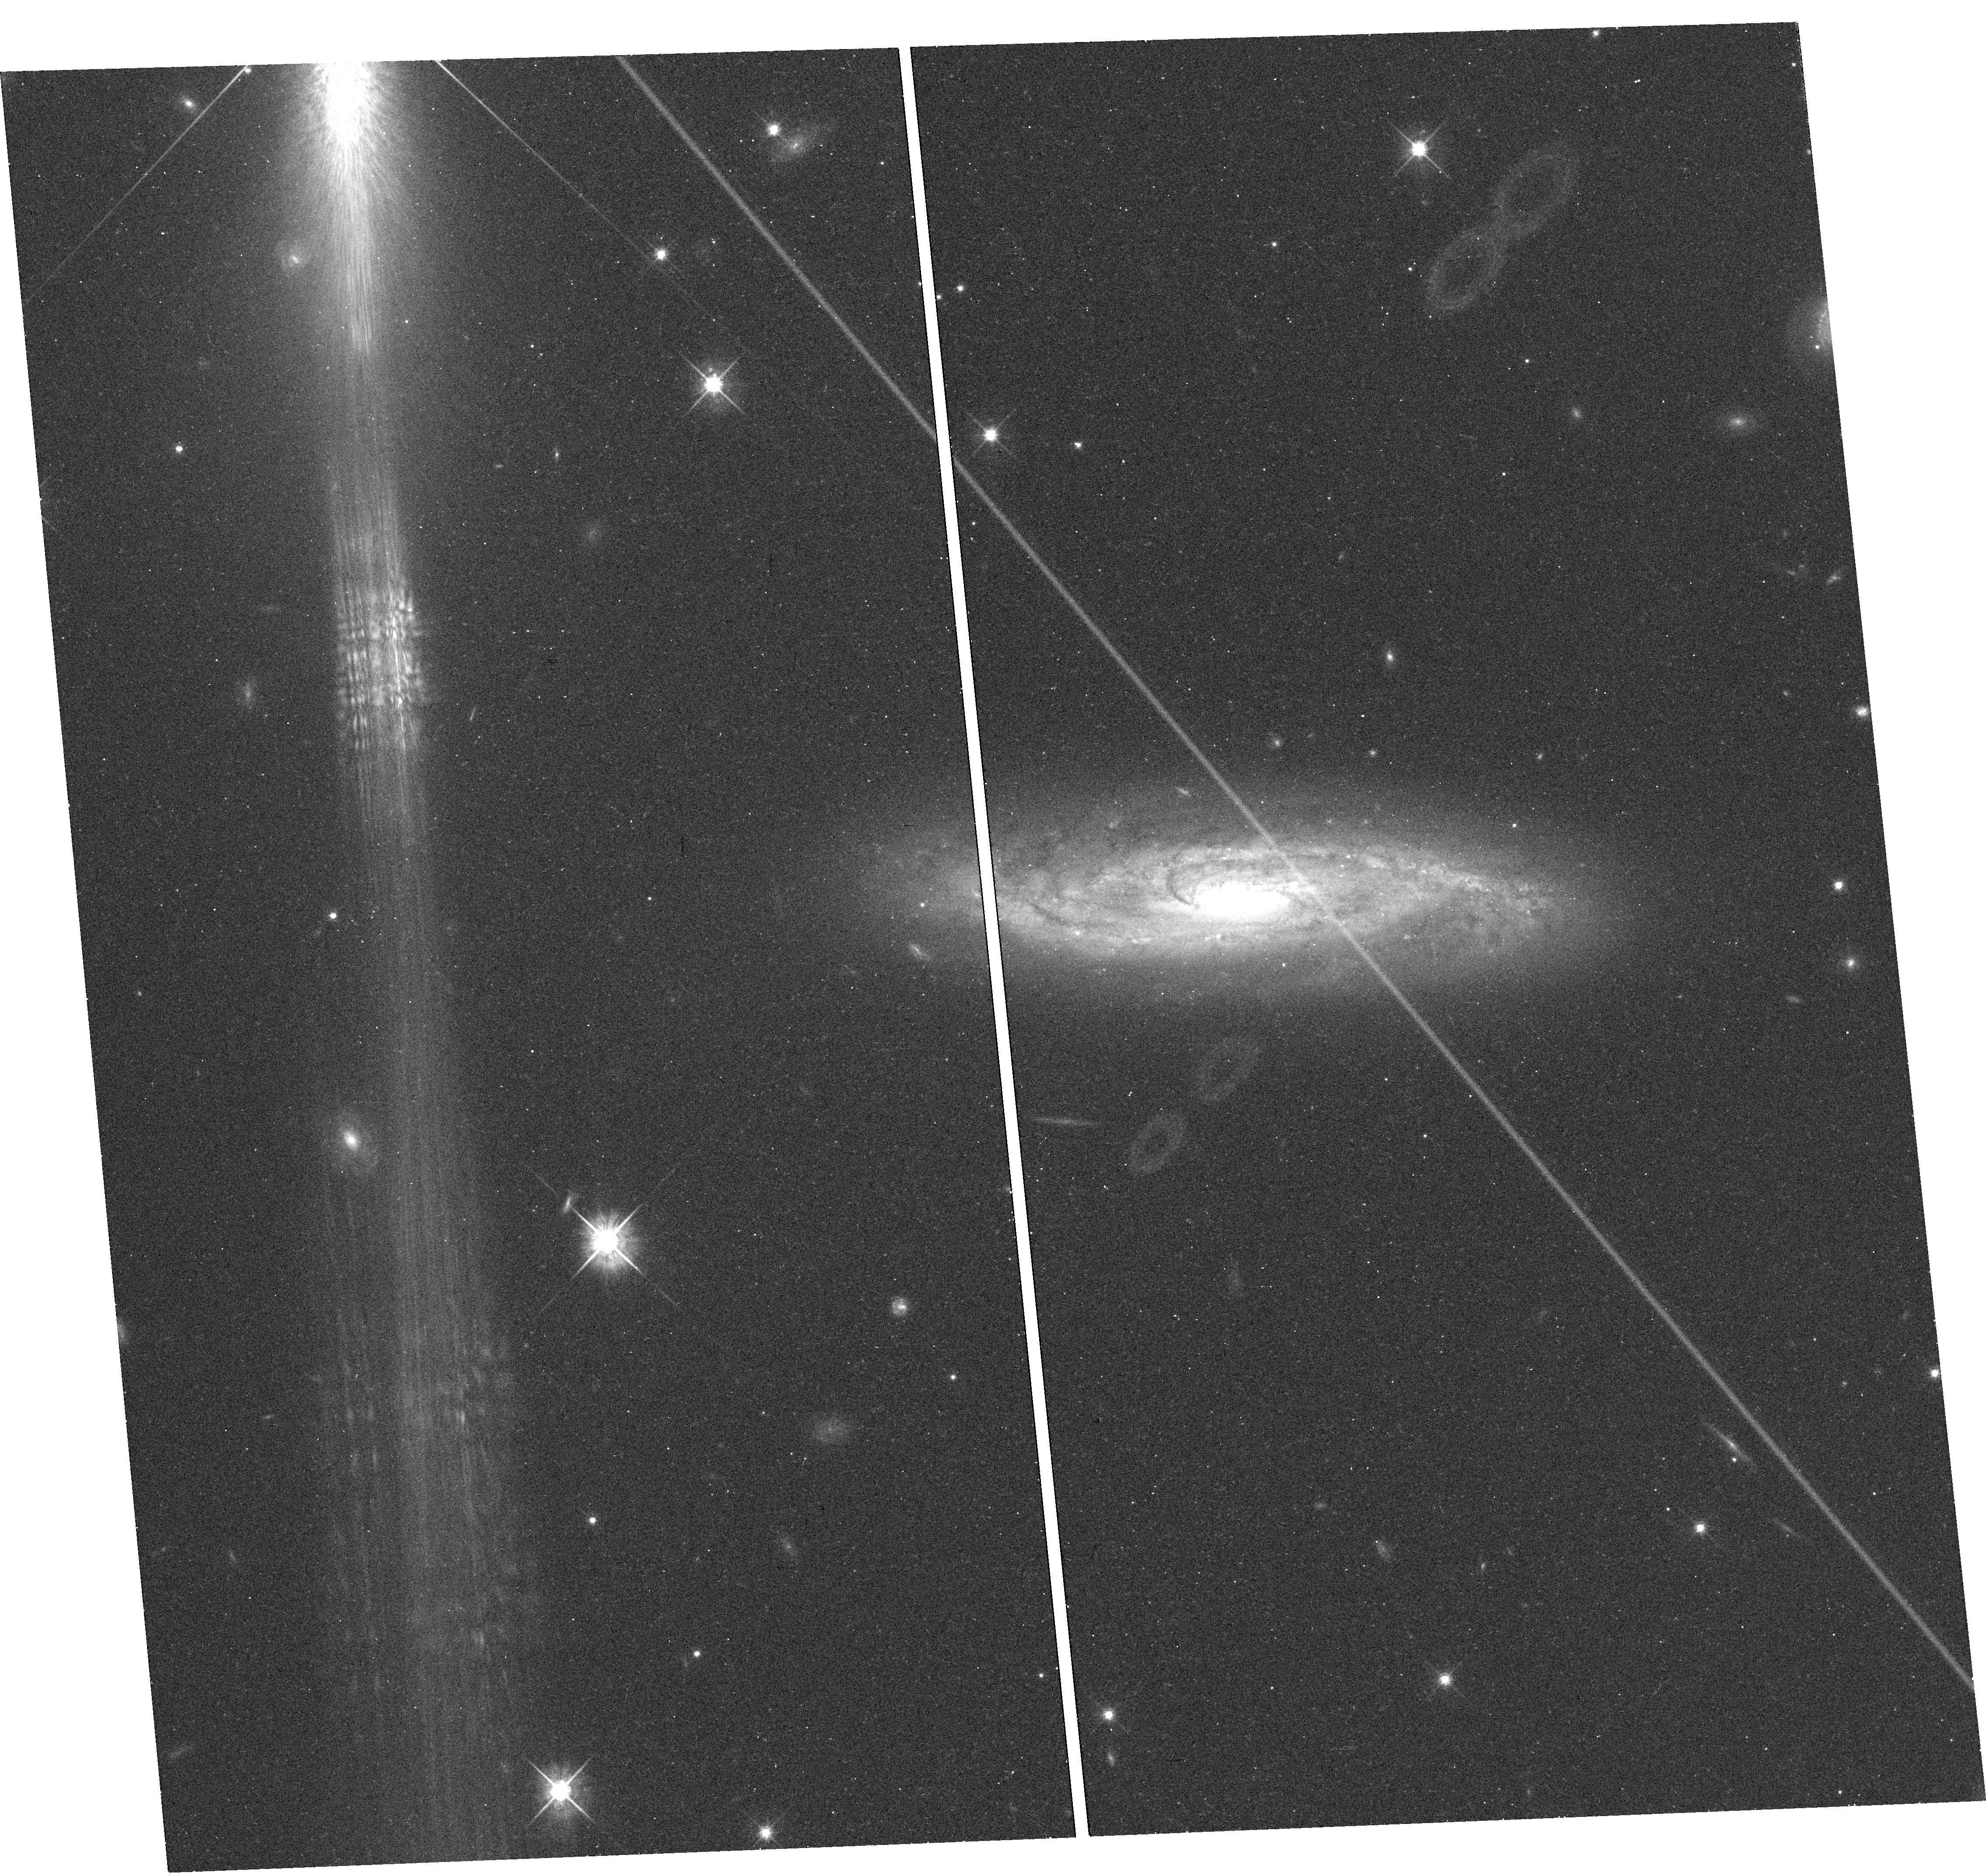
Target: SN-2001EM
Instrument: WFC3/UVIS
Filter: F625W
Exposure: 8 min
Observation ID: hst_13029_23_wfc3_uvis_f625w_ibyb23

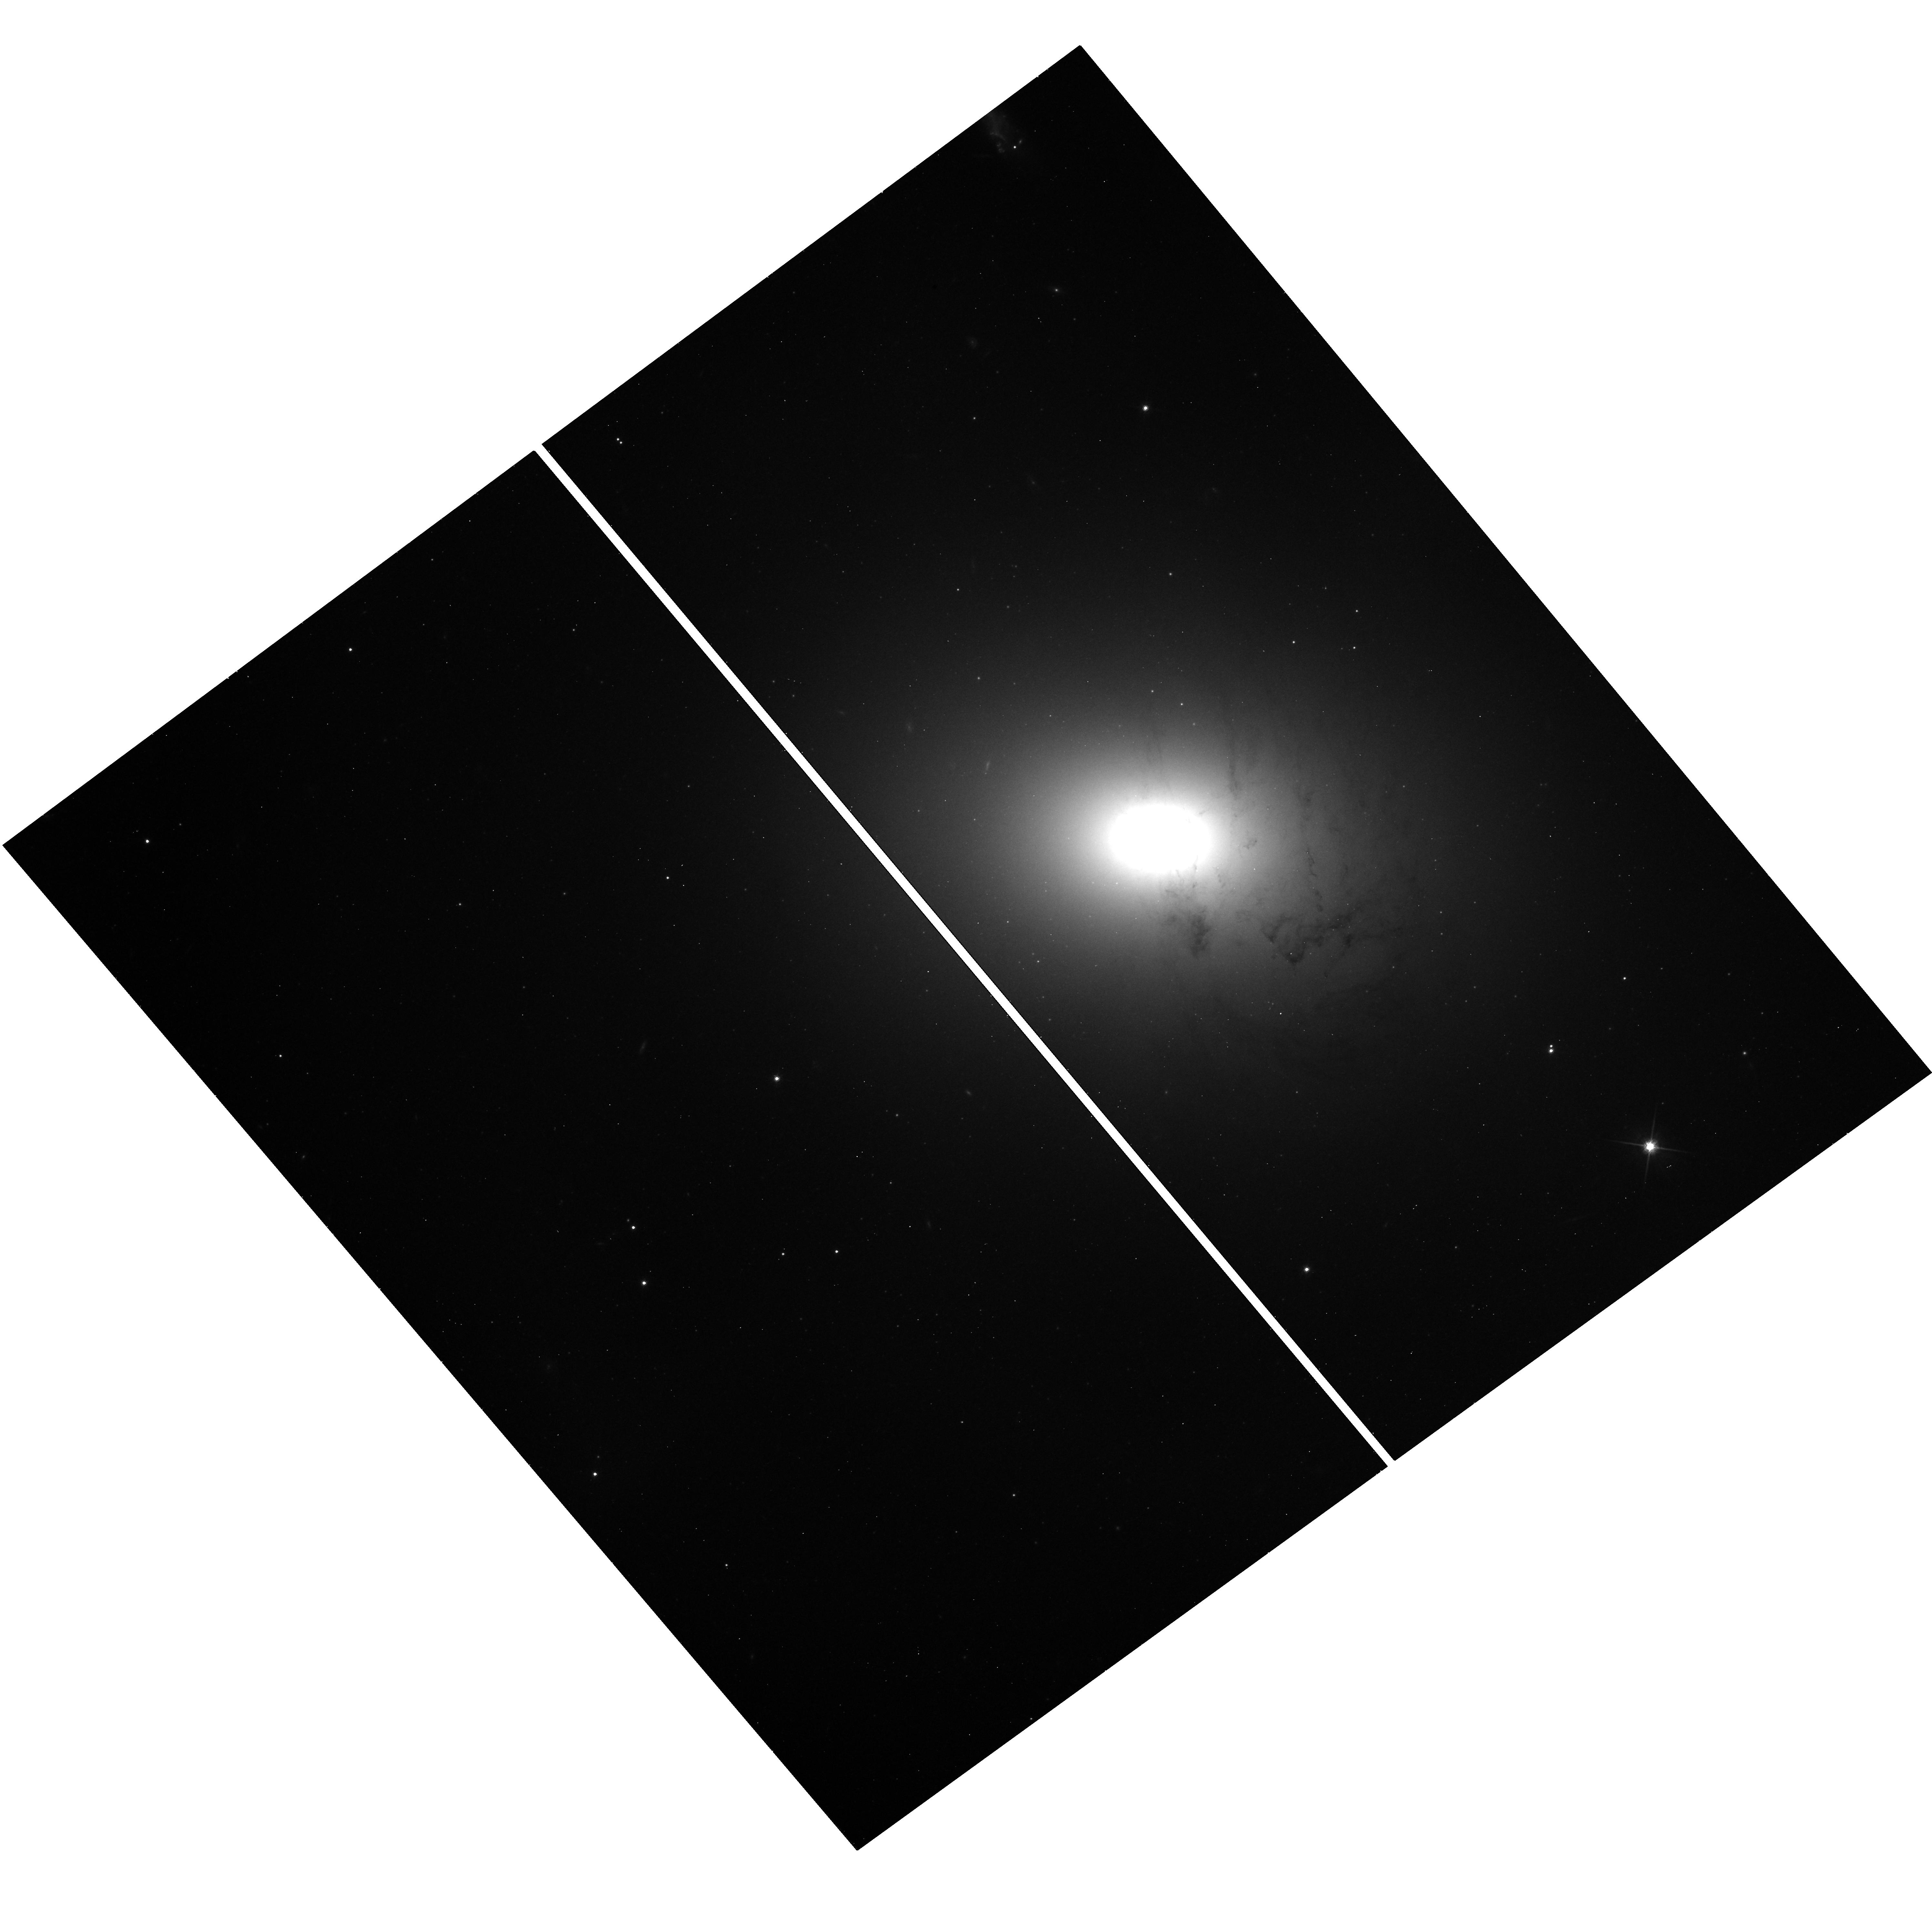
Target: SN-2011B
Instrument: WFC3/UVIS
Filter: F814W
Exposure: 11 min
Observation ID: hst_13029_09_wfc3_uvis_f814w_ibyb09

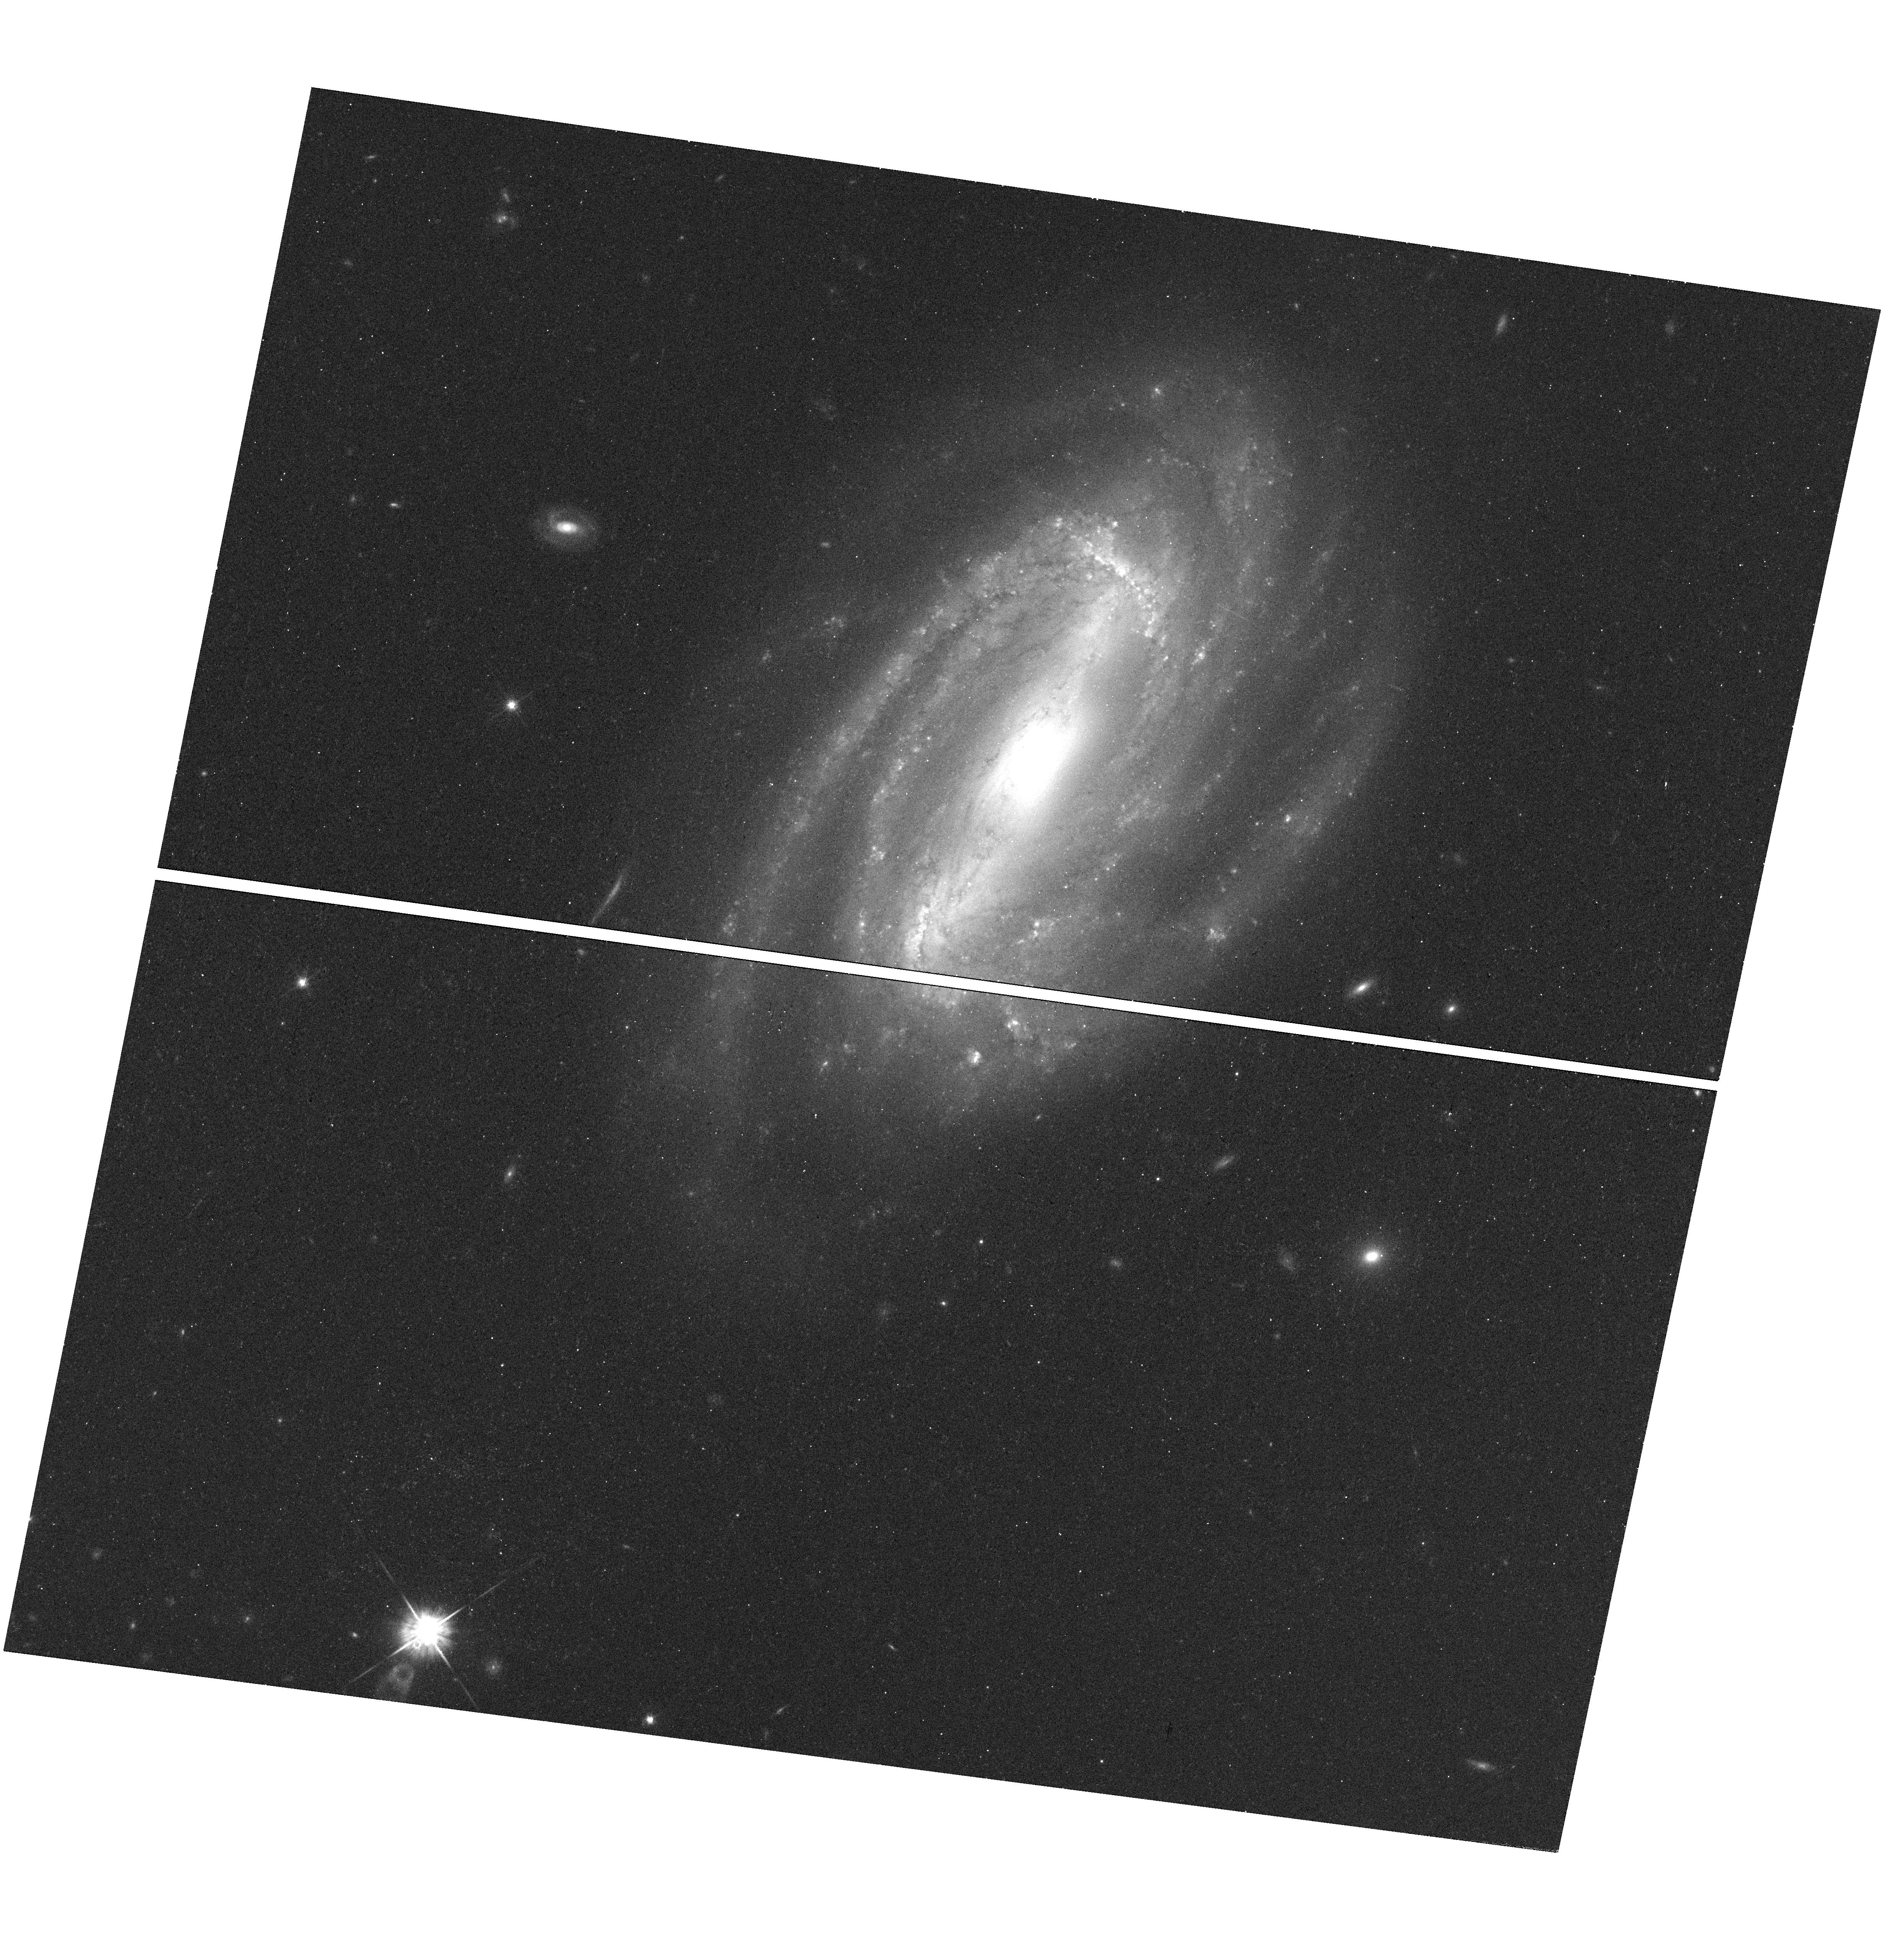
Target: SN-2005BF
Instrument: WFC3/UVIS
Filter: F625W
Exposure: 8 min
Observation ID: hst_13029_22_wfc3_uvis_f625w_ibyb22

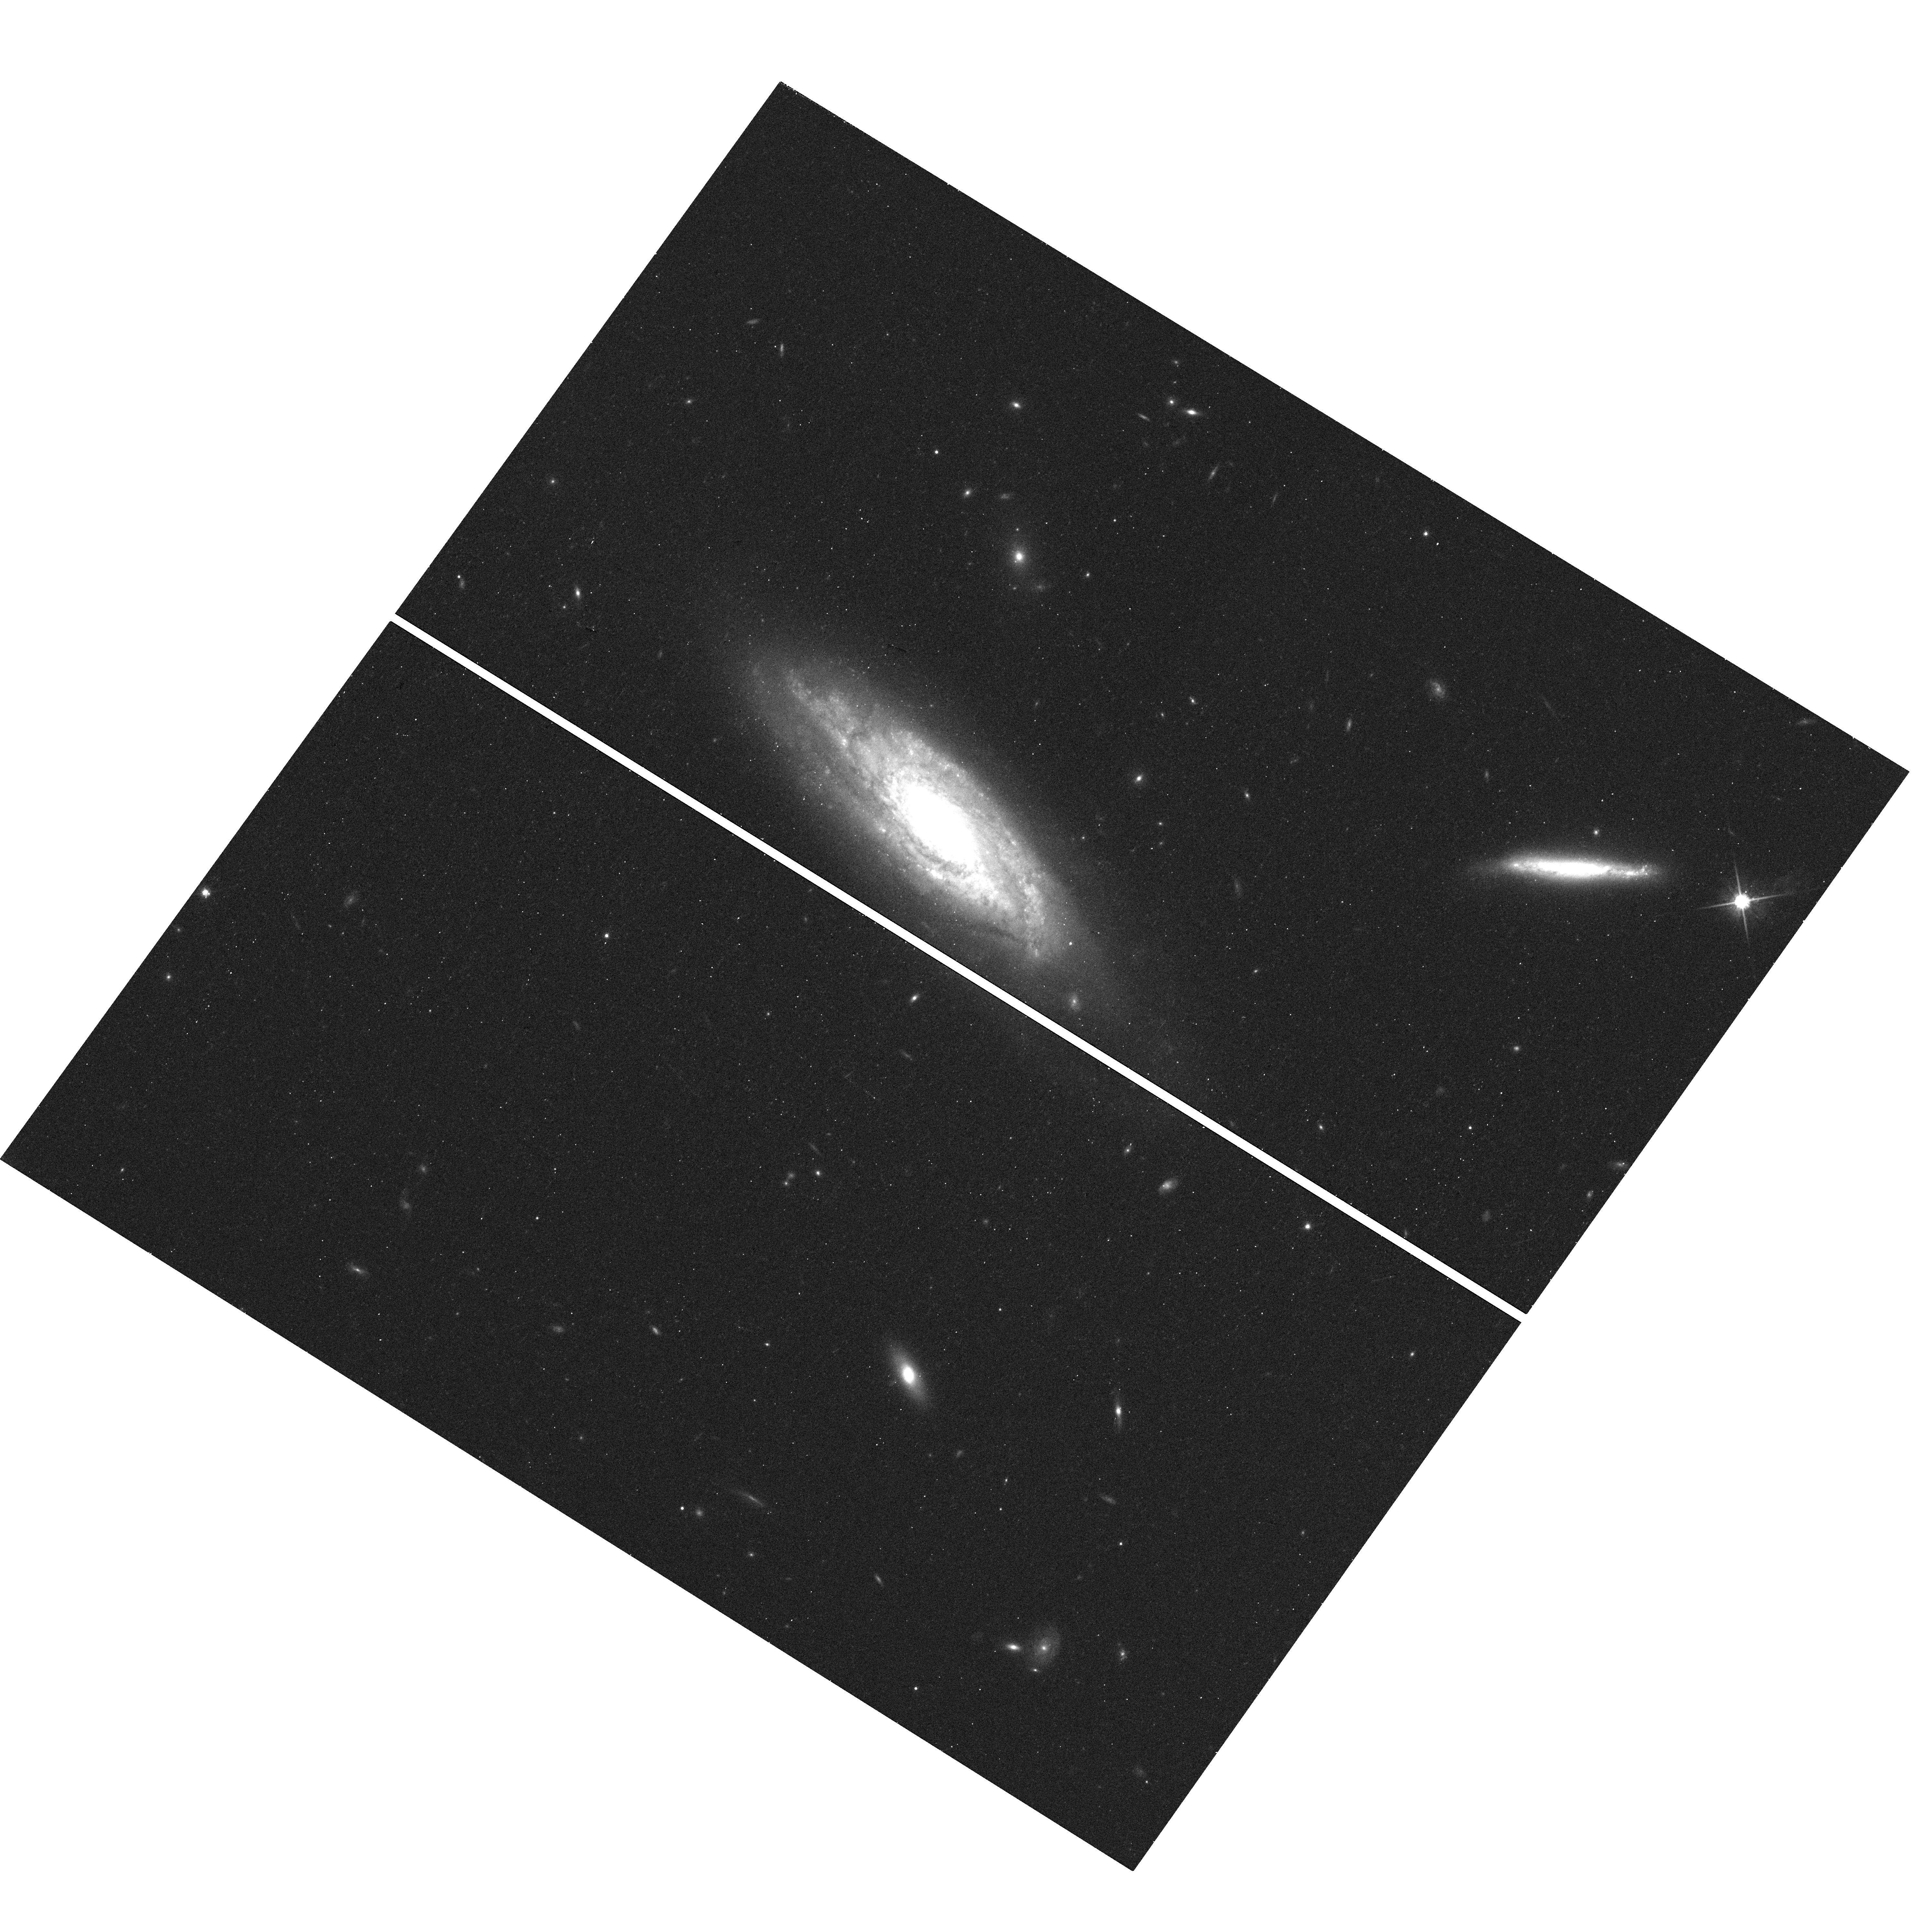
Target: SN-2010AL
Instrument: WFC3/UVIS
Filter: F814W
Exposure: 11 min
Observation ID: hst_13029_14_wfc3_uvis_f814w_ibyb14

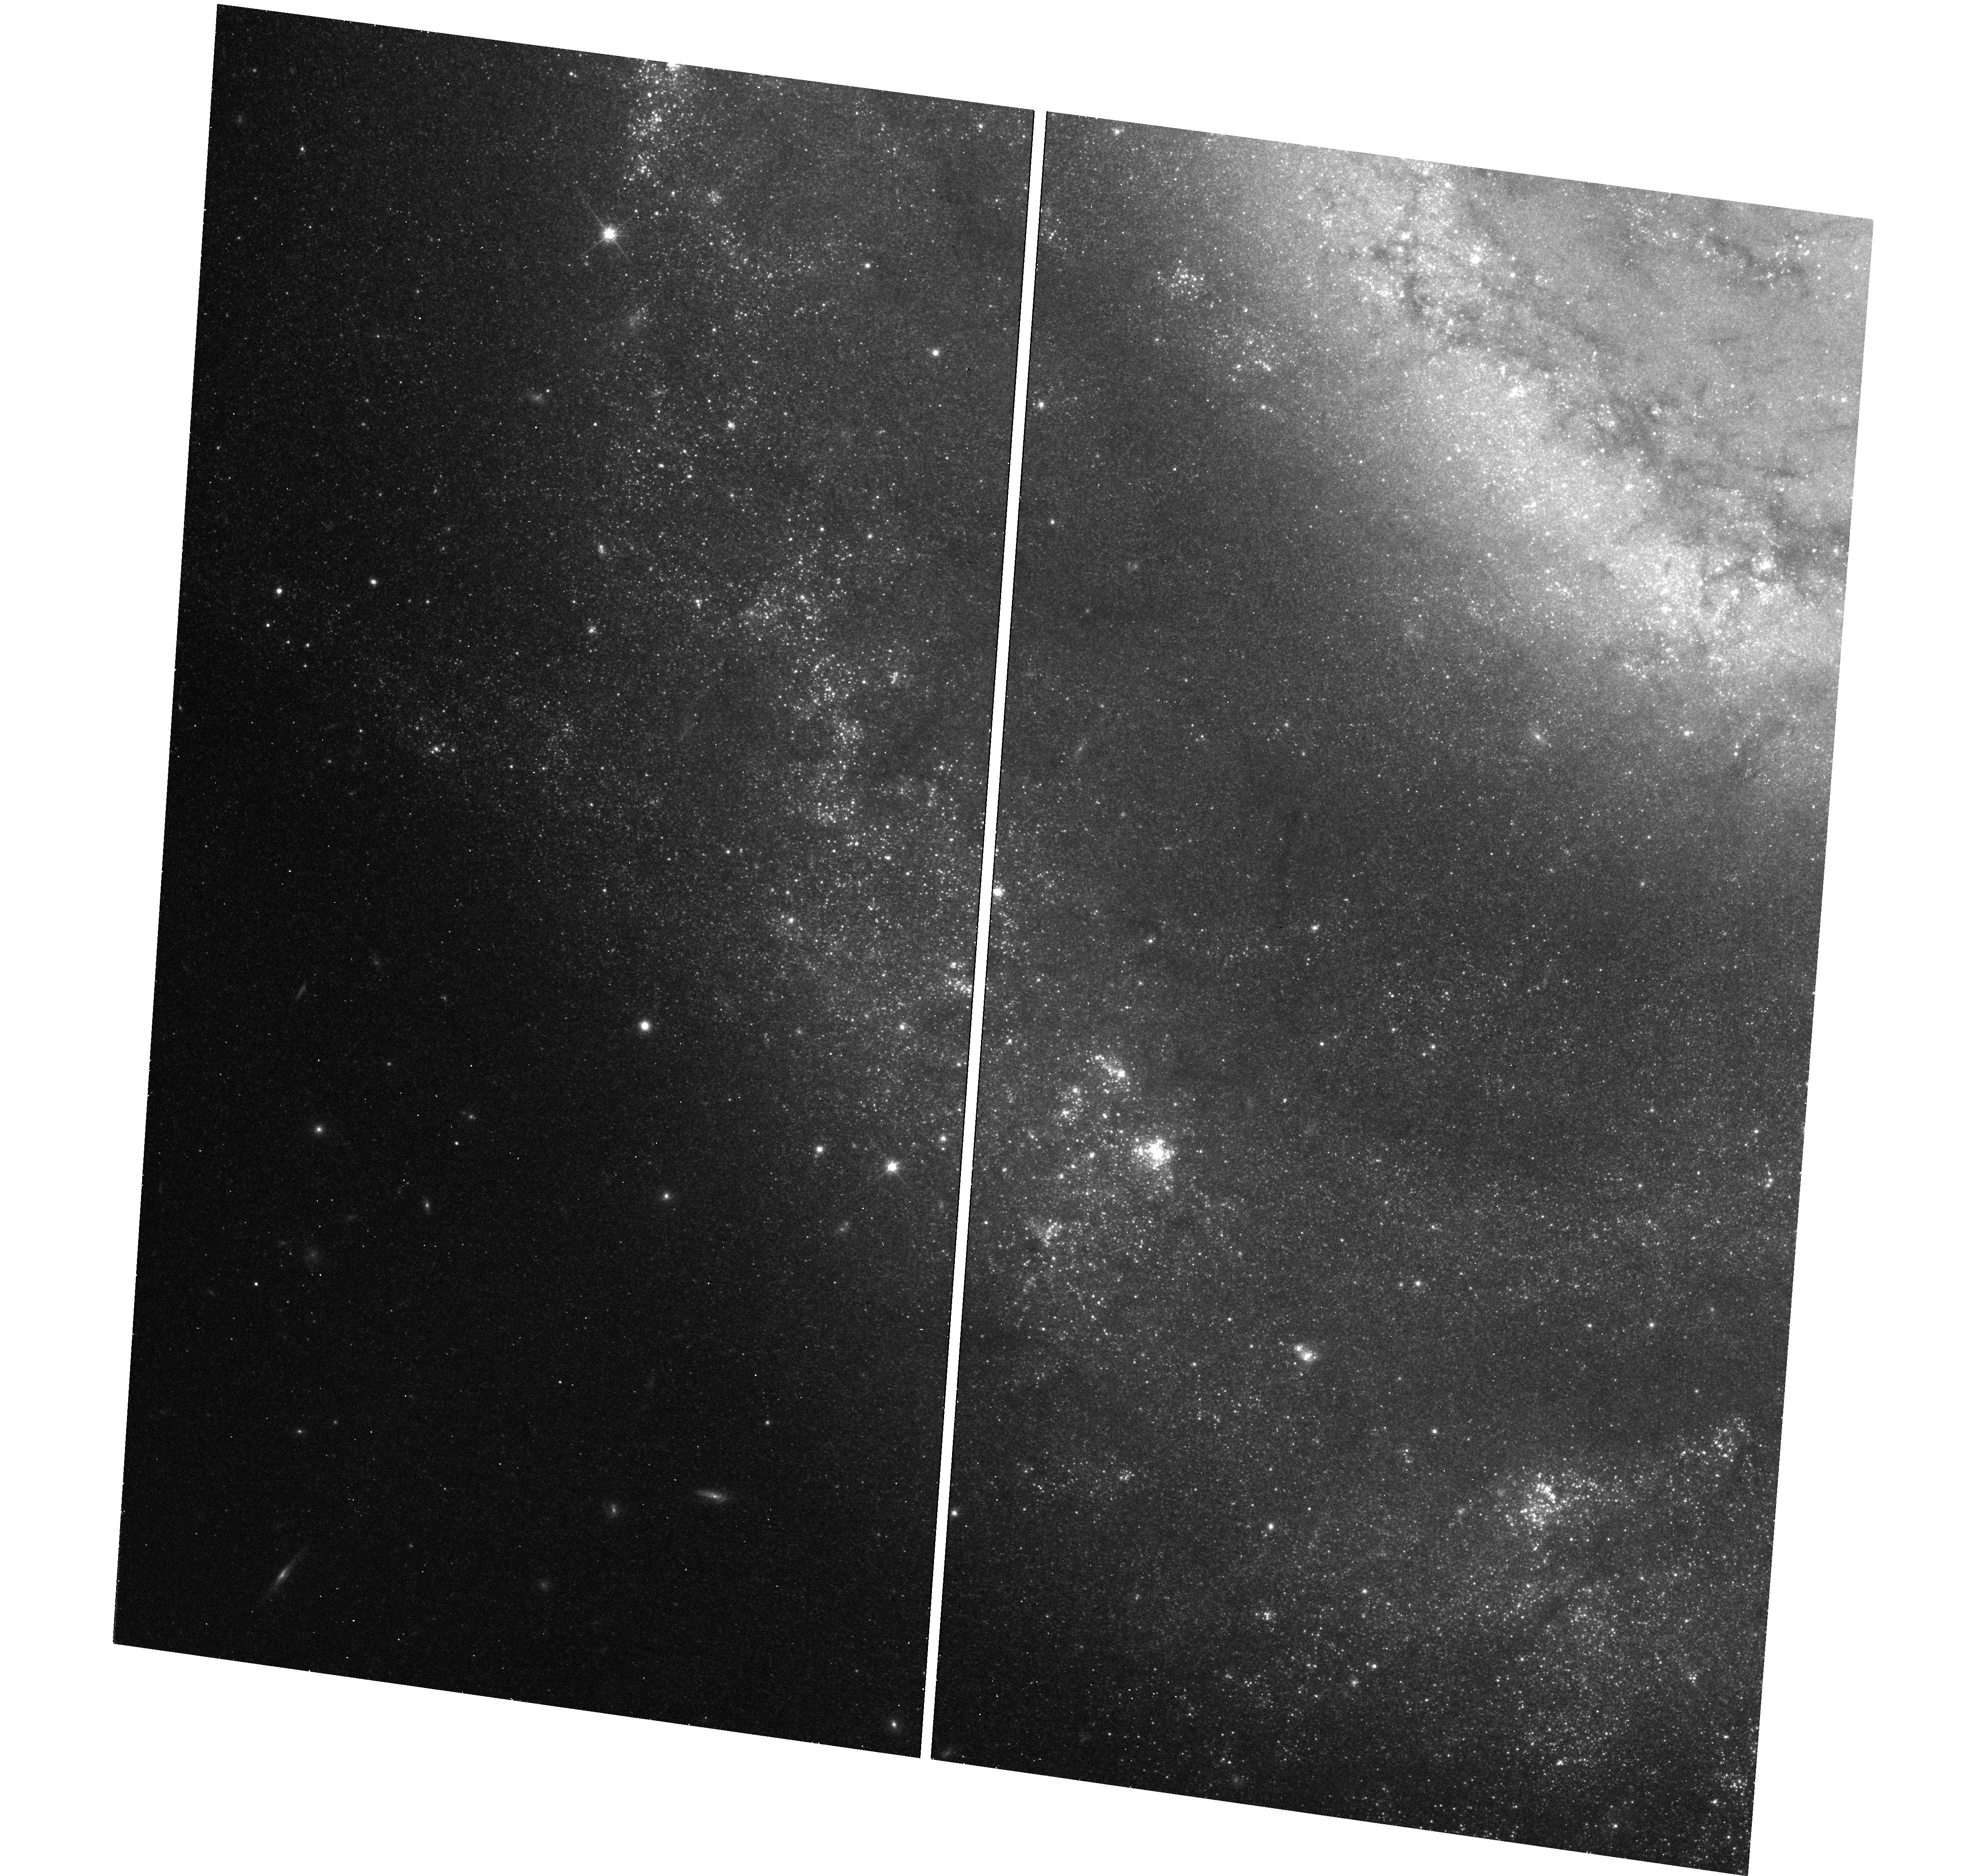
Target: SN-2011DH
Instrument: WFC3/UVIS
Filter: F814W
Exposure: 11 min
Observation ID: hst_13029_06_wfc3_uvis_f814w_ibyb06

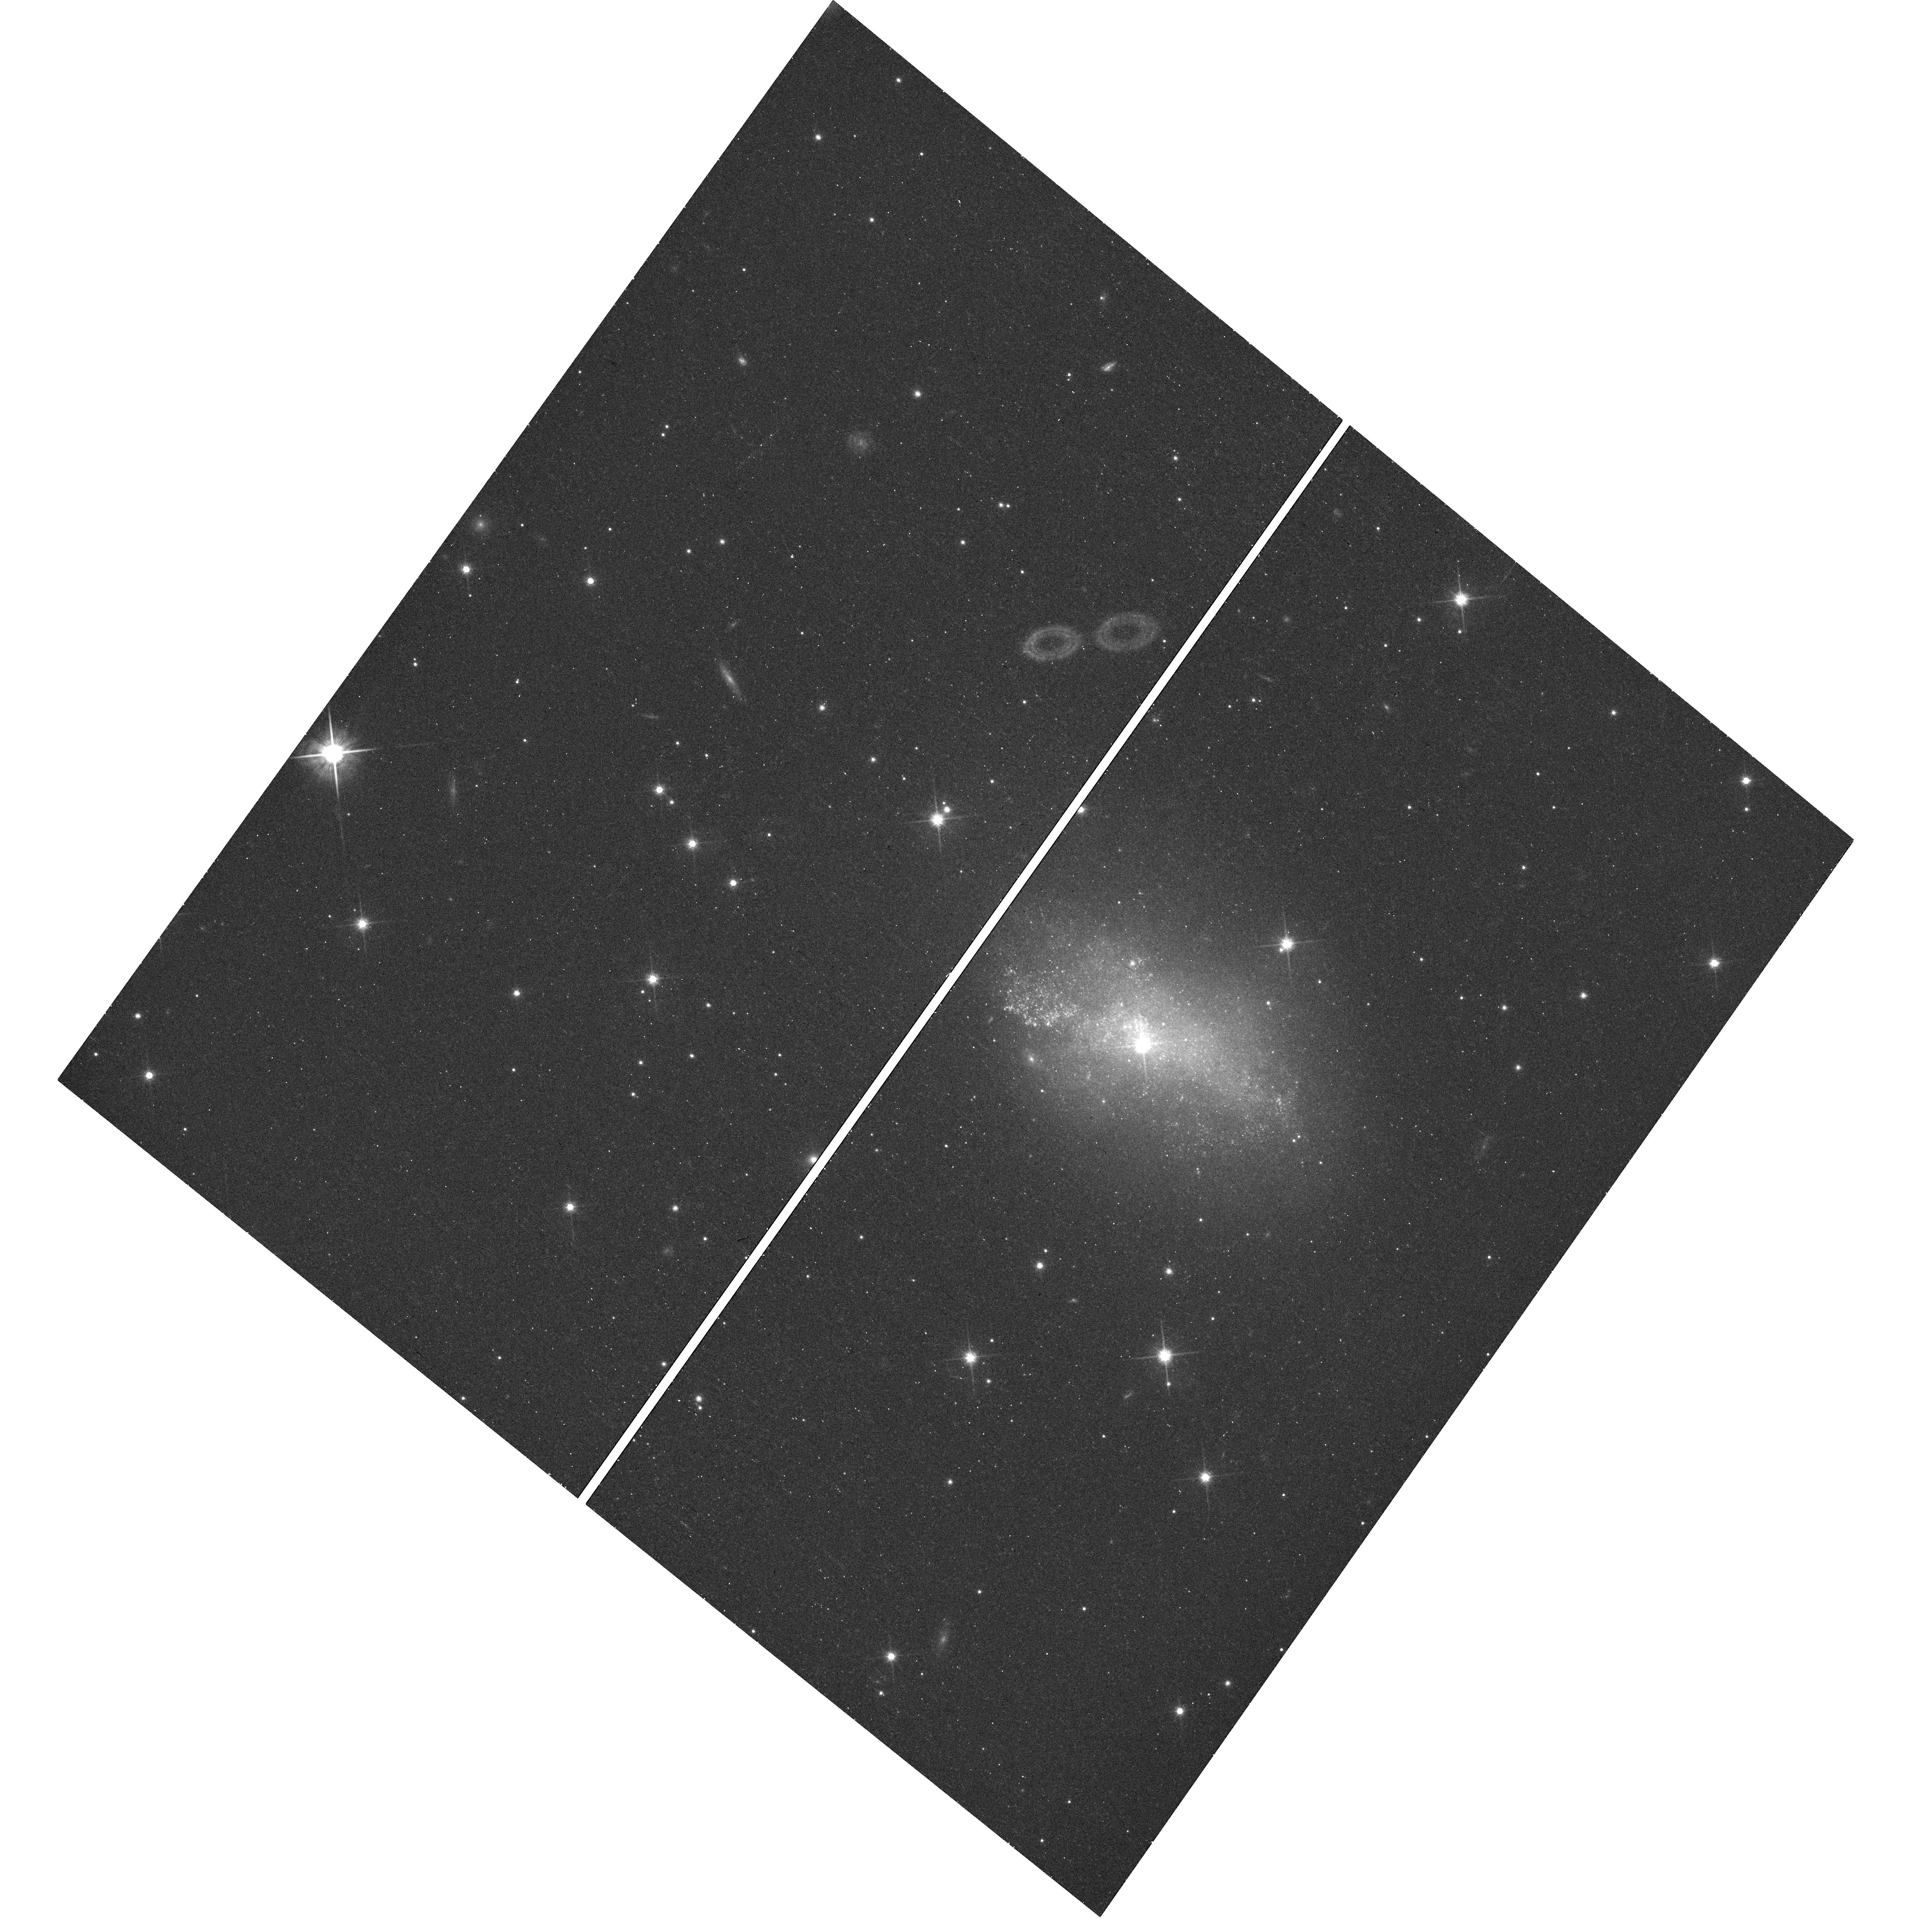
Target: SN-2006FP
Instrument: WFC3/UVIS
Filter: F814W
Exposure: 11 min
Observation ID: hst_13029_21_wfc3_uvis_f814w_ibyb21

A Snapshot Survey of the Sites of Recent, Nearby Supernovae (PI: Filippenko, Alex V.)

During the past few years, robotic (or nearly robotic) searches for supernovae (SNe), most notably our Lick Observatory Supernova Search (LOSS), have found hundreds of SNe, many of them in quite nearby galaxies (cz < 4000 km/s). Most of the objects were discovered before maximum brightness, and have follow-up photometry and spectroscopy; they include some of the best-studied SNe to date. We propose to conduct a survey program to image the sites of some of these nearby objects, to obtain late-time photometry that will help reveal the origin of their lingering energy. The images will also provide high-resolution information on the local environments of SNe that are far superior to what we can procure from the ground. For example, we will obtain color-magnitude diagrams of stars in these SN sites, to constrain the reddening and SN progenitor masses. We will provide statistics on the light echoes around SNe, an important clue to their progenitor systems. We also propose to image several "SN impostors" -- faint SNe IIn with massive progenitors -- to verify whether they are indeed superoutbursts of luminous blue variables and survived the explosions, or a new/weak class of massive star explosions. Finally, the data will add multi-filter, deep images of many nearby galaxies to the HST archive for future studies such as galaxy morphology, stellar populations, SN progenitors, and variable stars.